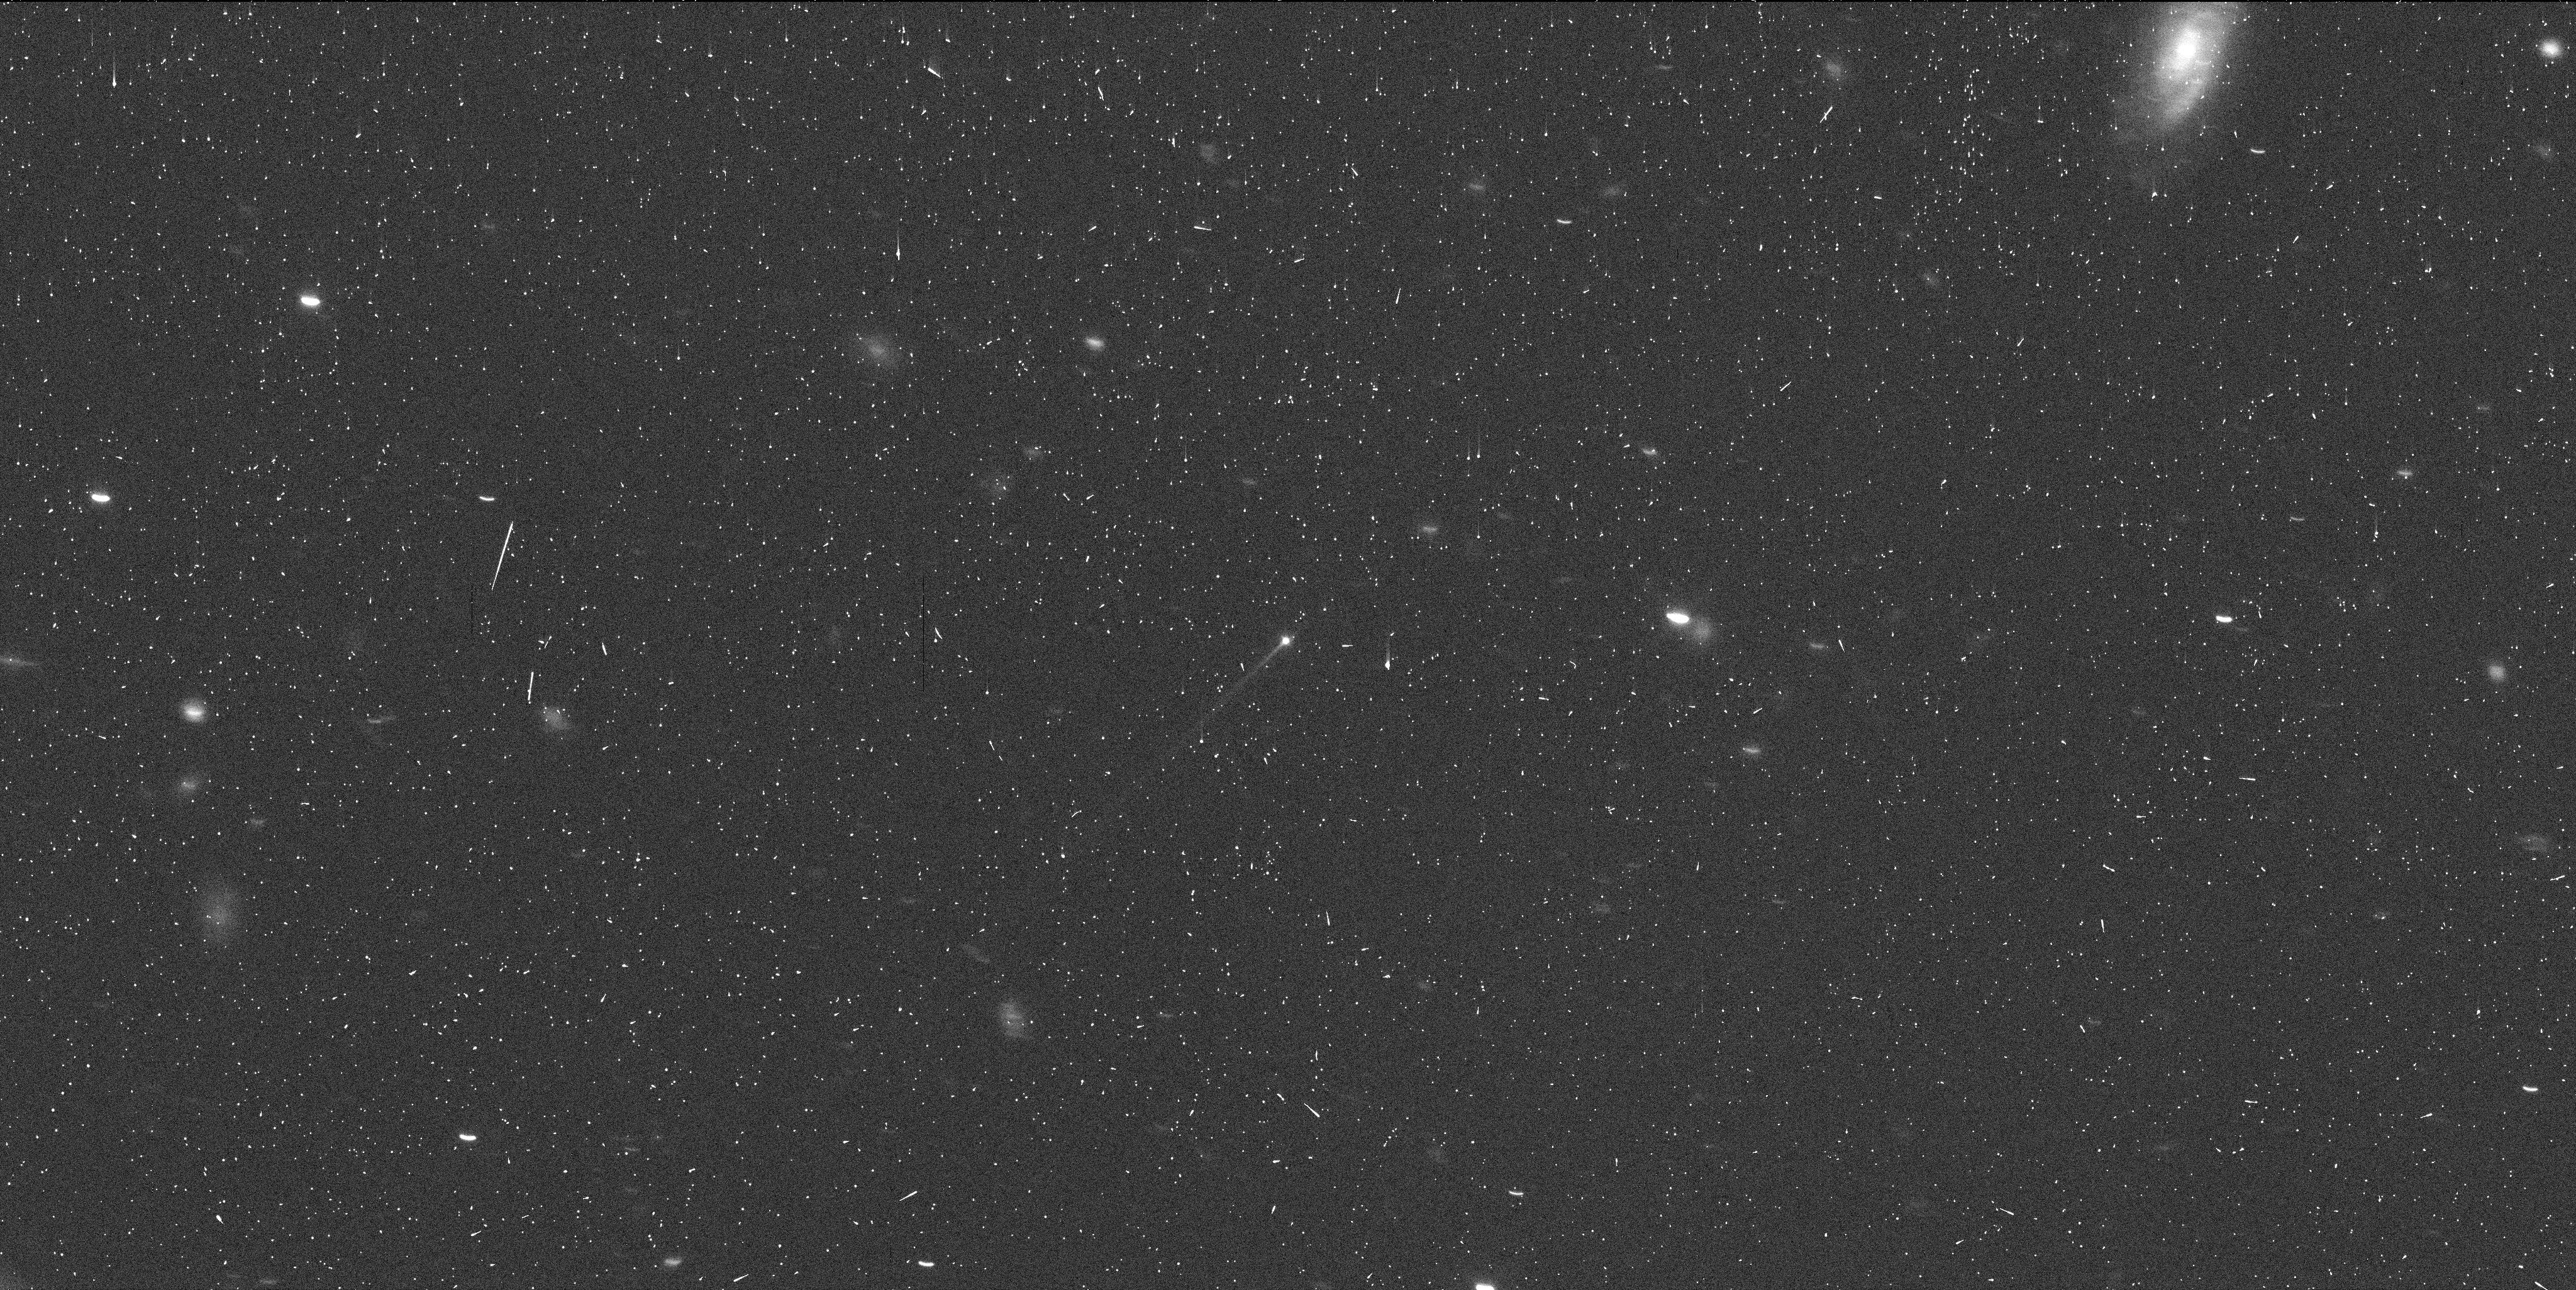
Target: 133P-ELST-PIZARRO. Instrument: WFC3/UVIS. Filter: F350LP. Exposure: 6 min. Observation ID: icam02w2q

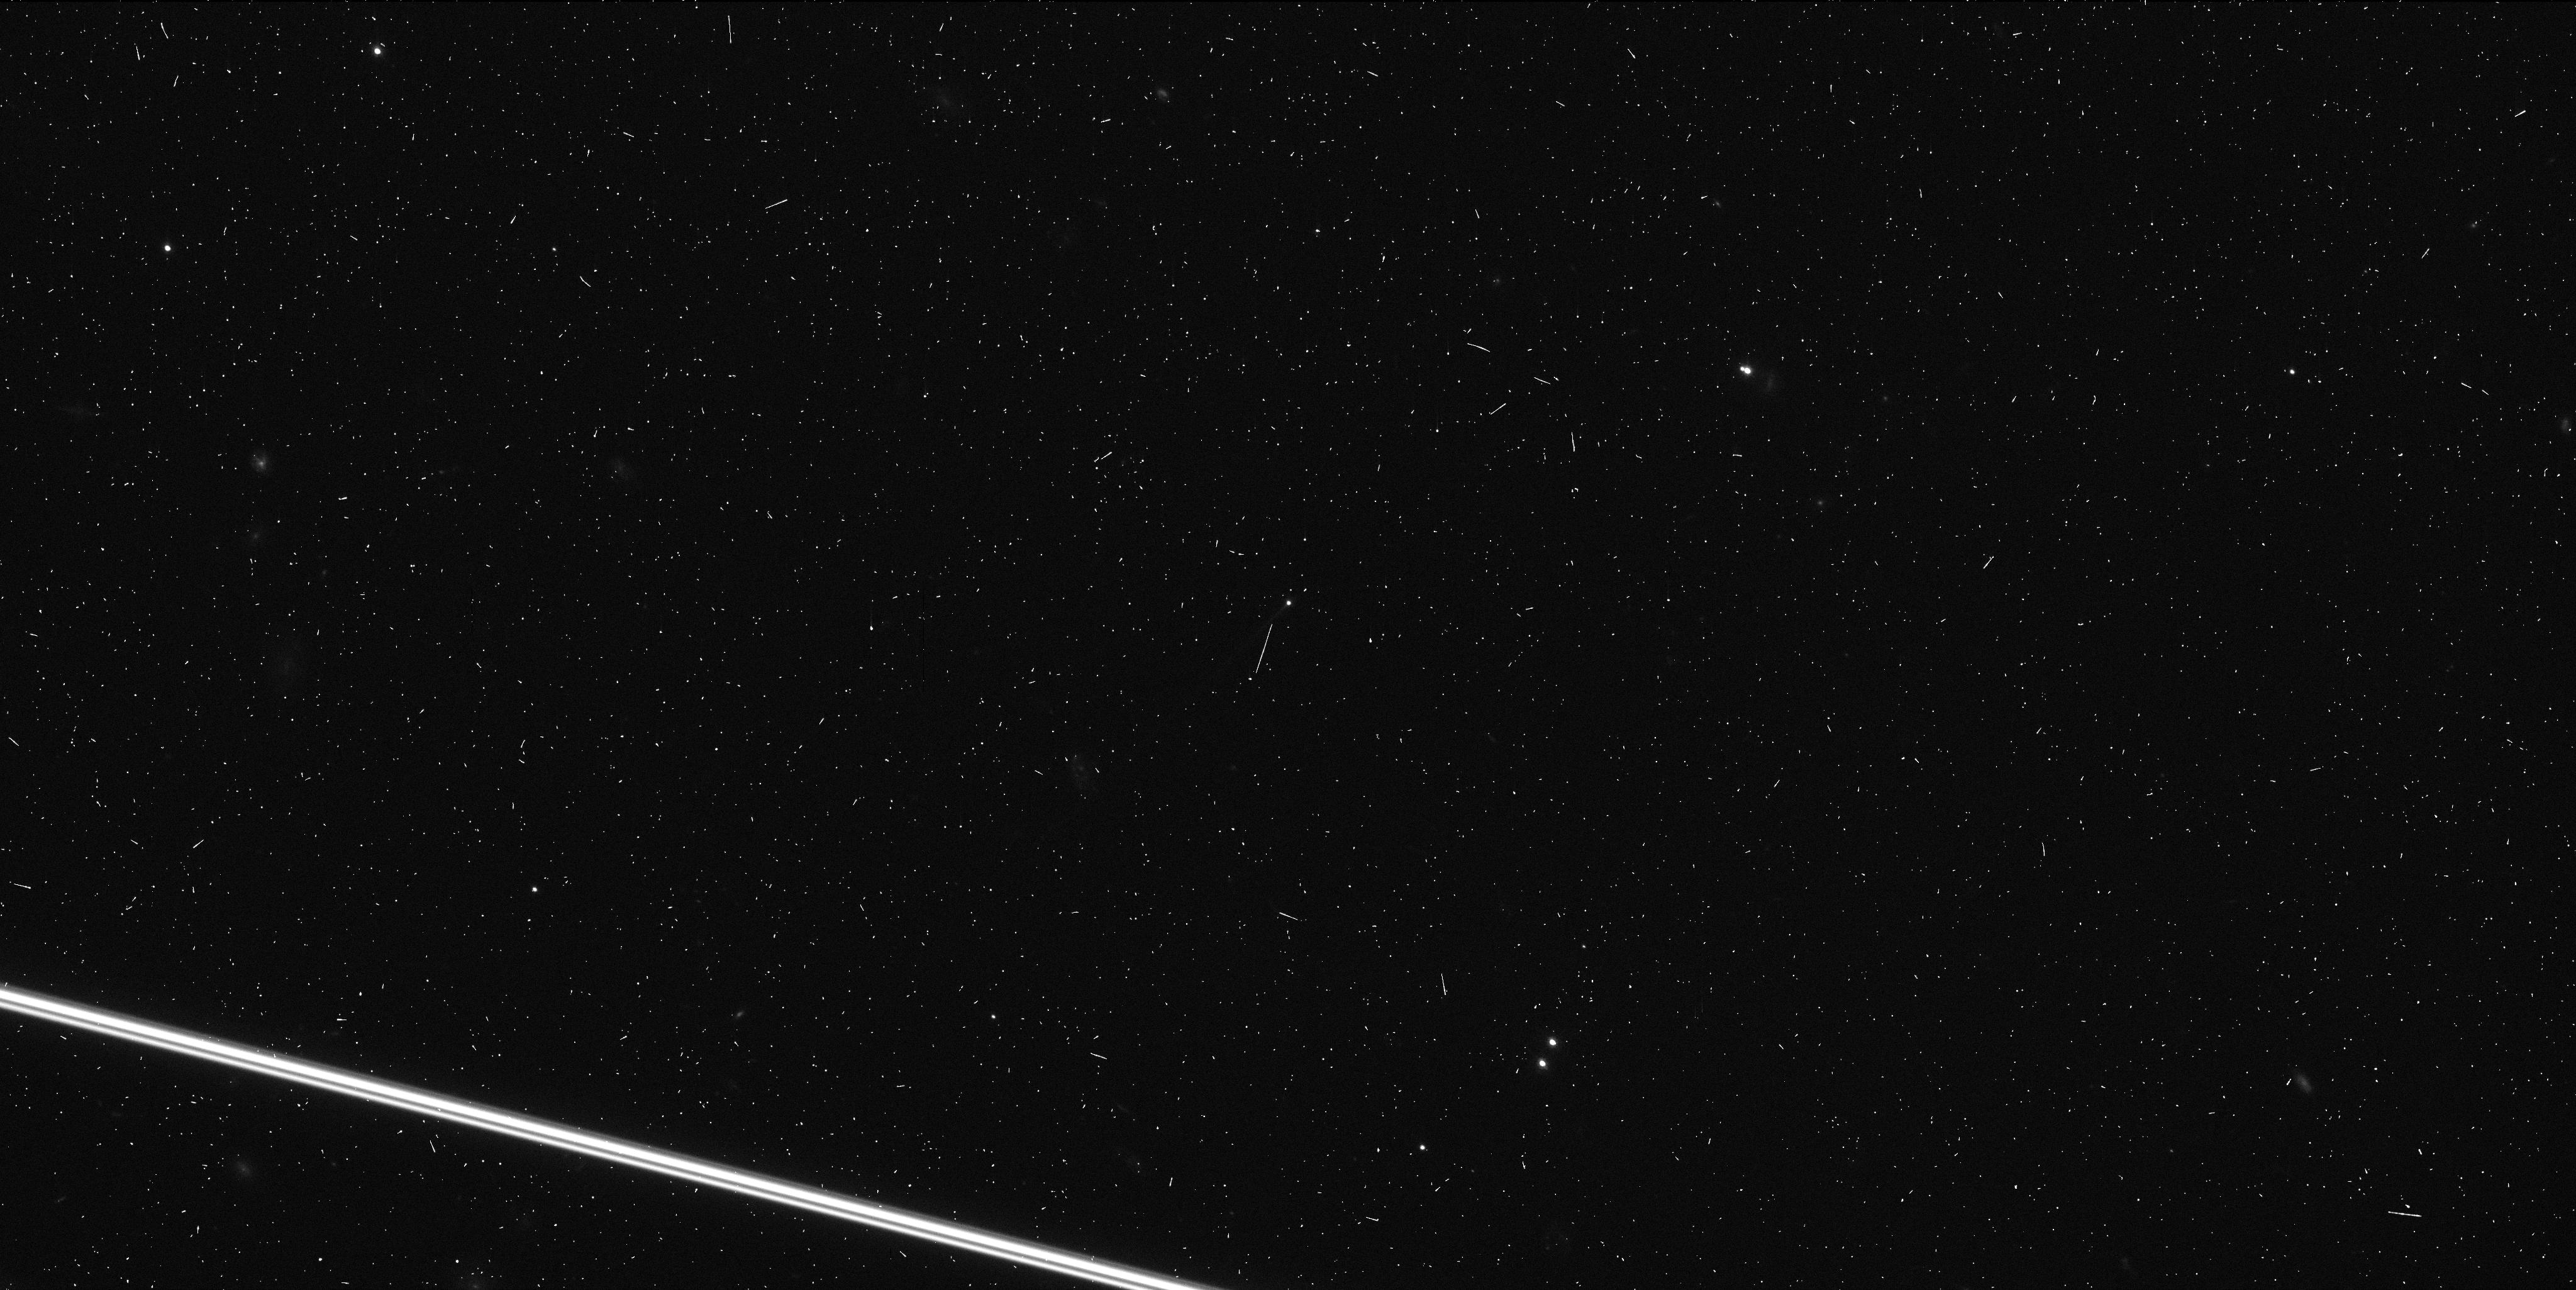
Target: 133P-ELST-PIZARRO. Instrument: WFC3/UVIS. Filter: F350LP. Exposure: 4 min. Observation ID: icam01w0q

Hubble Imaging of a Newly Discovered Main Belt Comet (PI: Jewitt, David)

Main-belt comets (MBCs, or 'active asteroids') have the orbital characteristics of asteroids but also show transient, comet-like activity. Examples of mass-loss likely caused by ice sublimation and by impact have been established, while numerous additional processes are capable of launching material from asteroids. We propose two orbits of non-disruptive, target-of-opportunity observations of the next MBC discovered in order to help determine the process driving mass-loss.